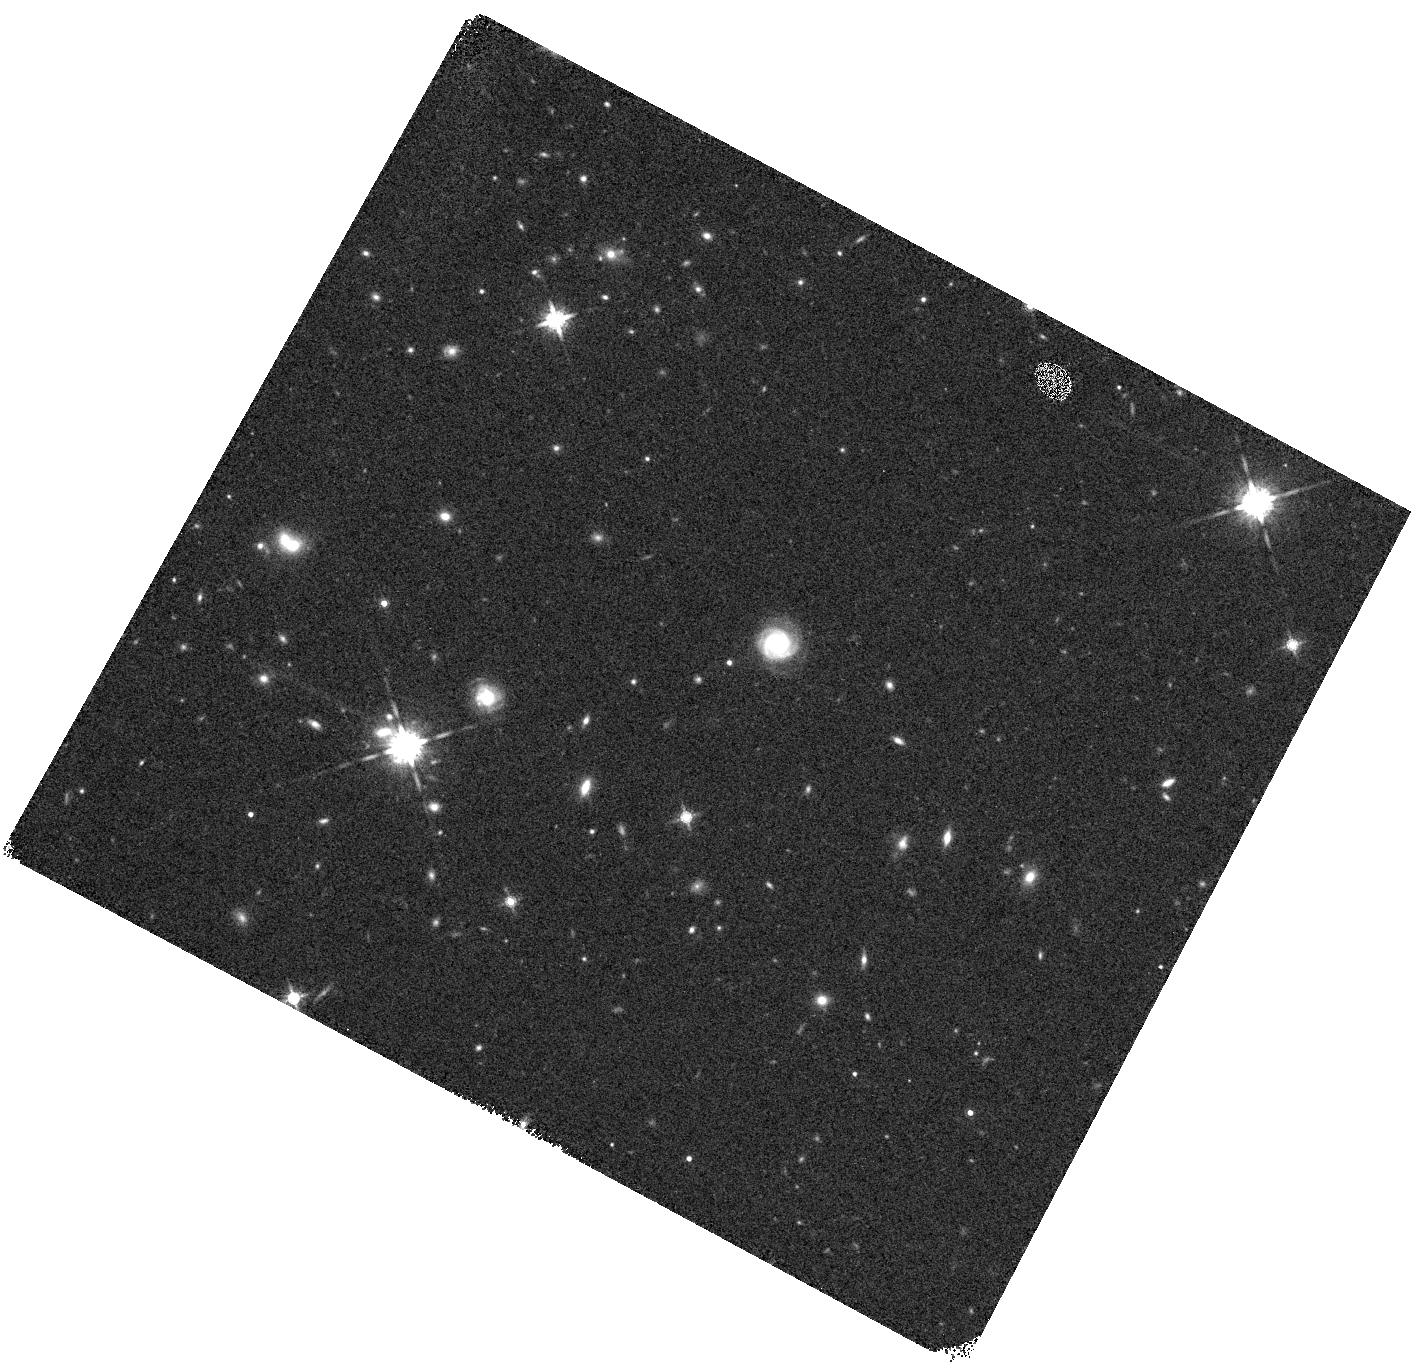
Target: COS-Z12-2. Instrument: WFC3/IR. Filter: F160W. Exposure: 7 min. Observation ID: hst_17719_08_wfc3_ir_f160w_ifge08

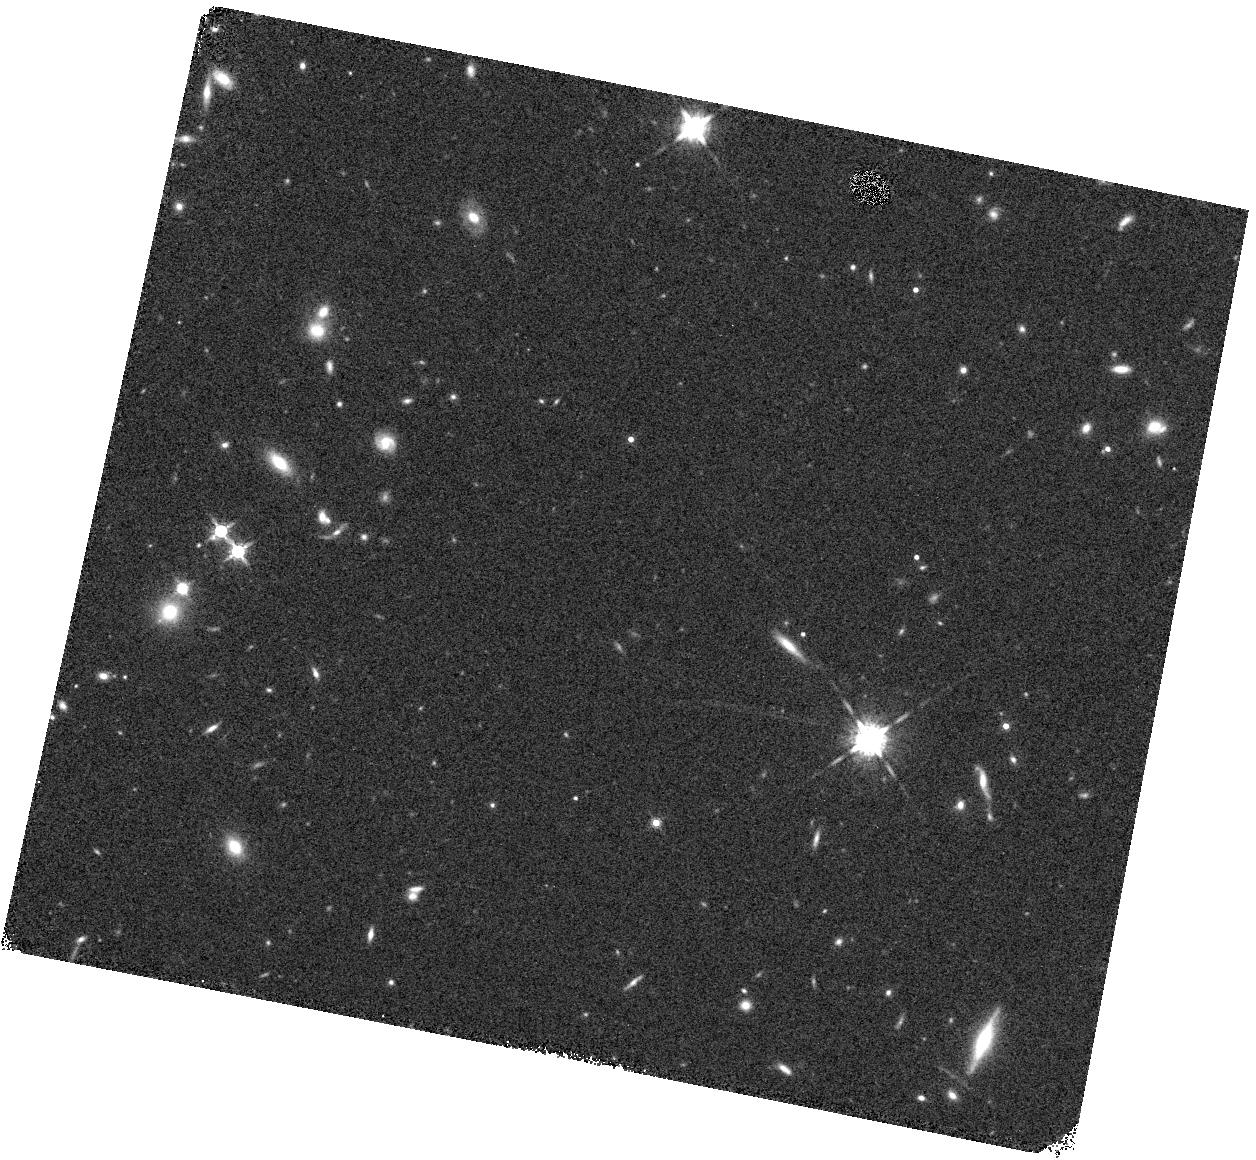
Target: COS-Z10-3. Instrument: WFC3/IR. Filter: F160W. Exposure: 6 min. Observation ID: hst_17719_11_wfc3_ir_f160w_ifge11

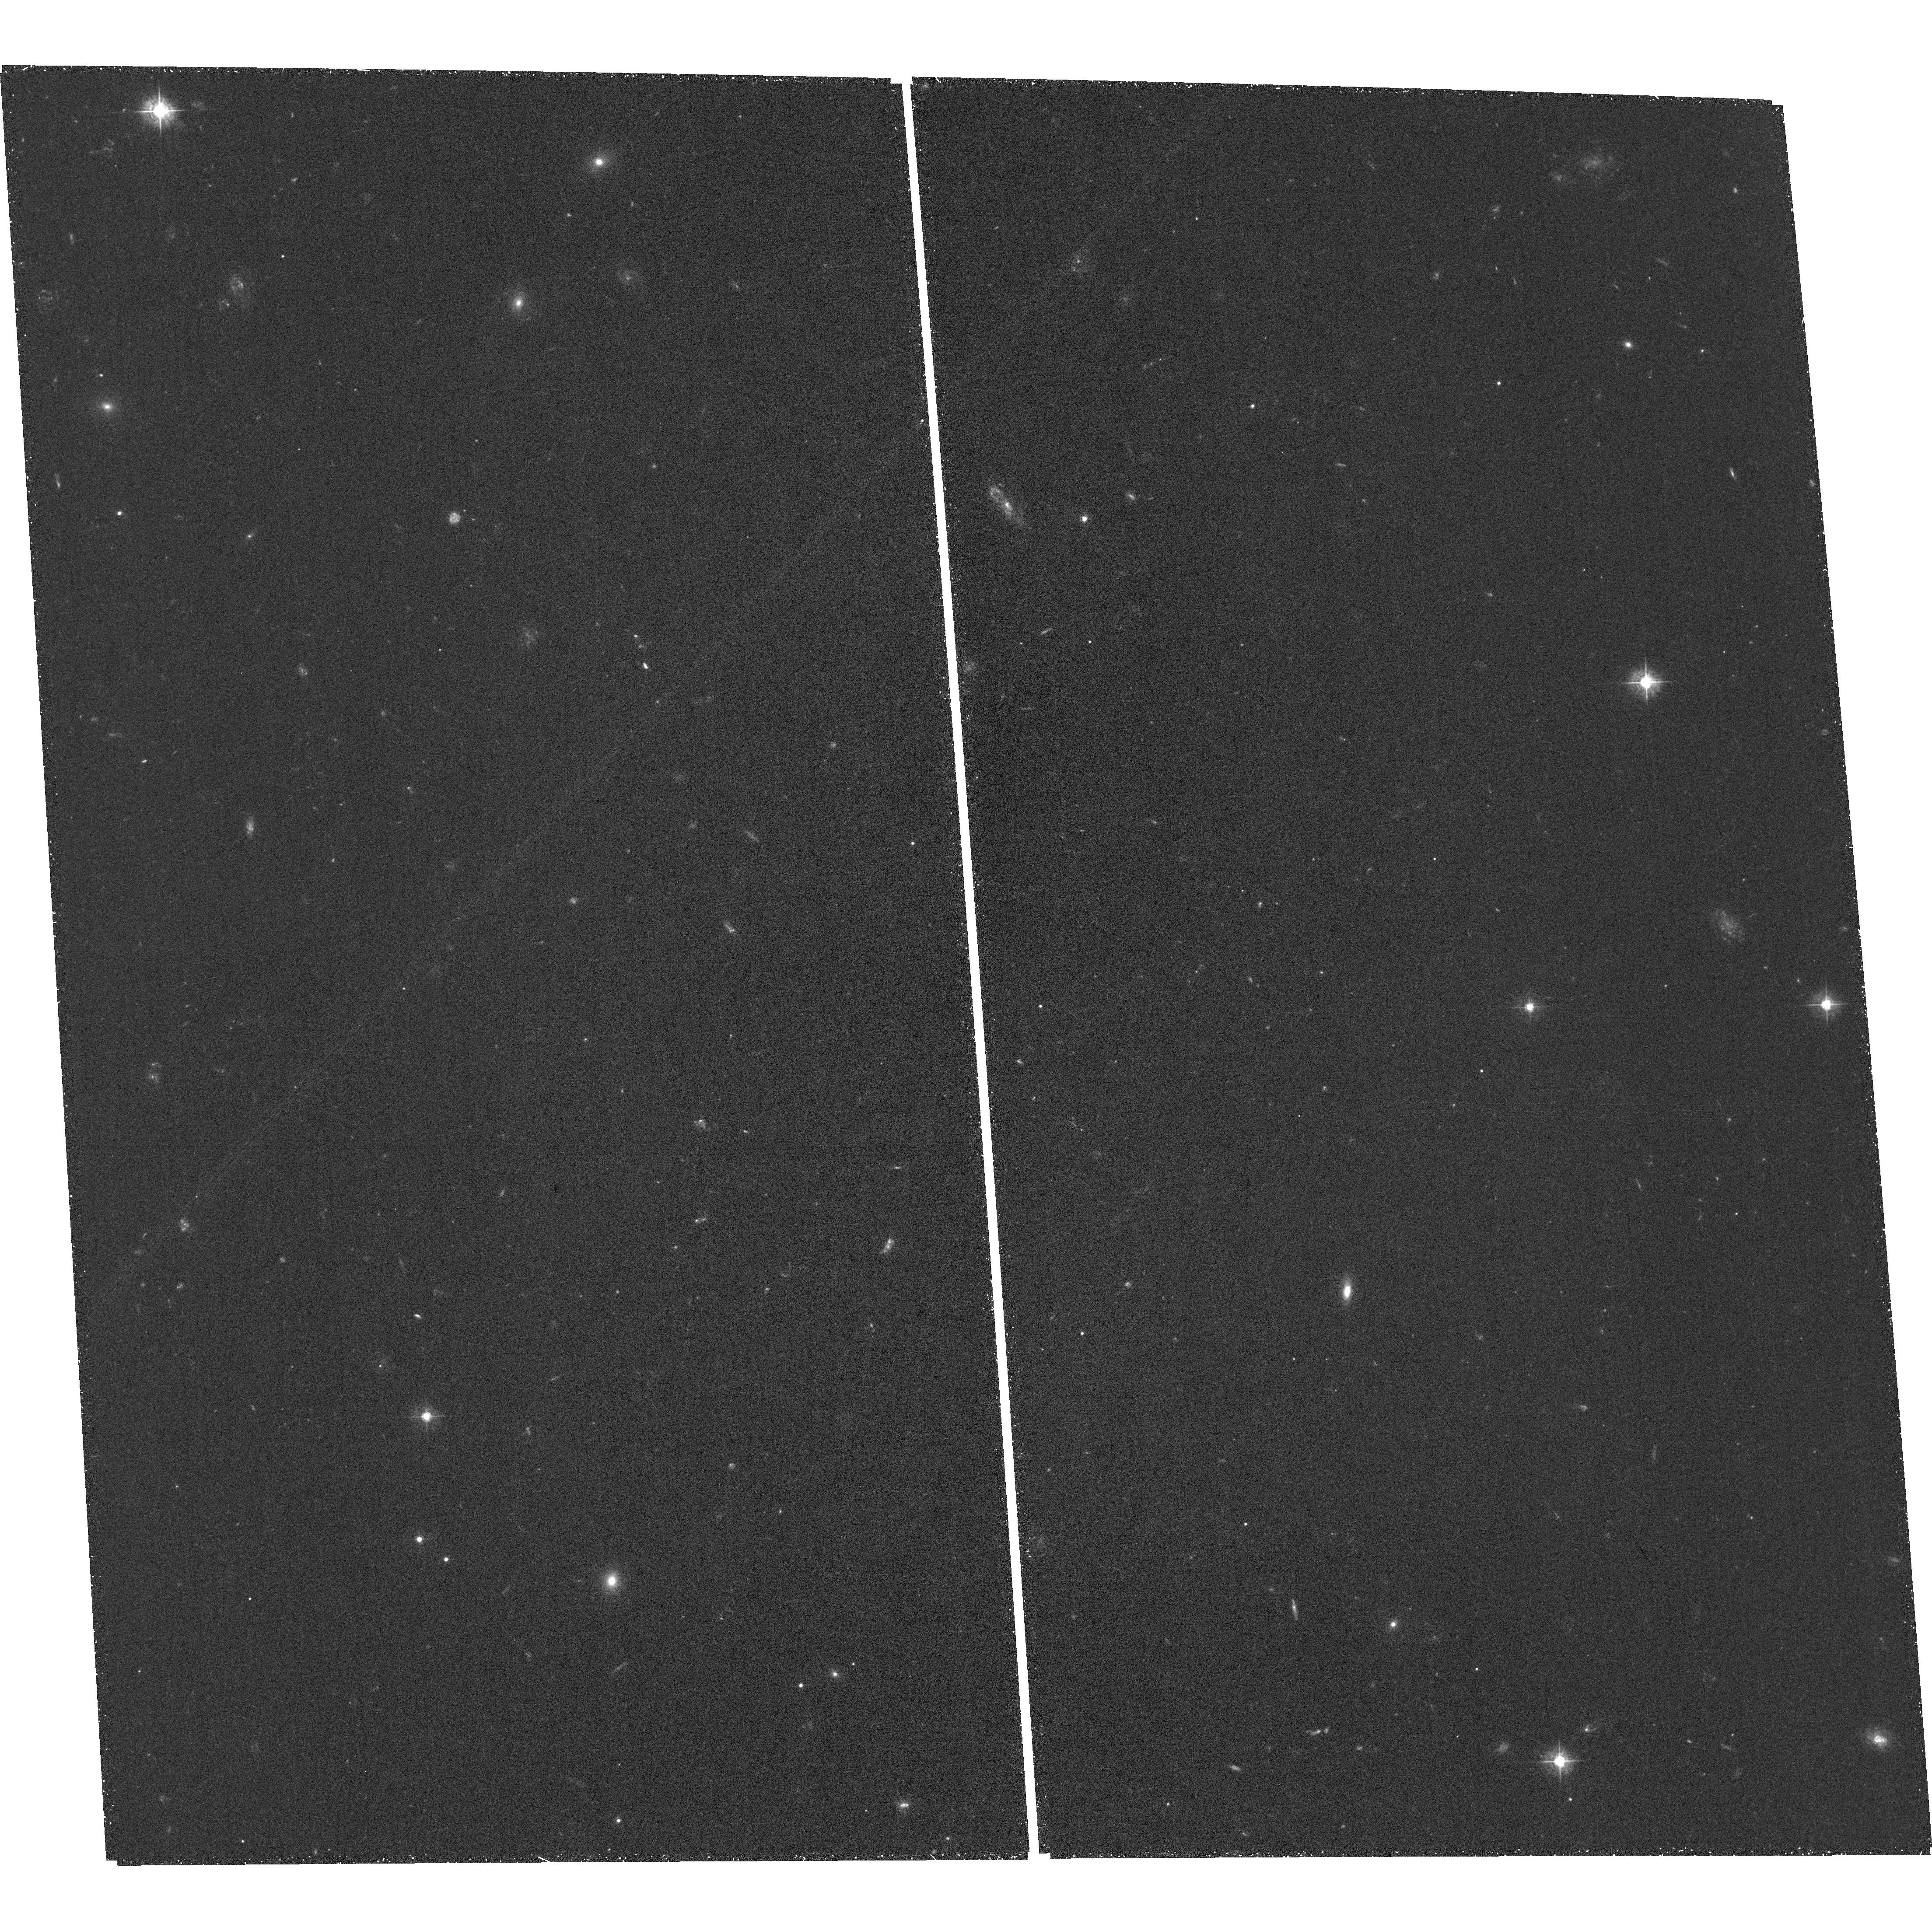
Target: field at RA 150.063°, Dec 2.044°. Instrument: ACS/WFC. Filter: F435W. Exposure: 1.3 h. Observation ID: hst_17719_01_acs_wfc_f435w_jfge01

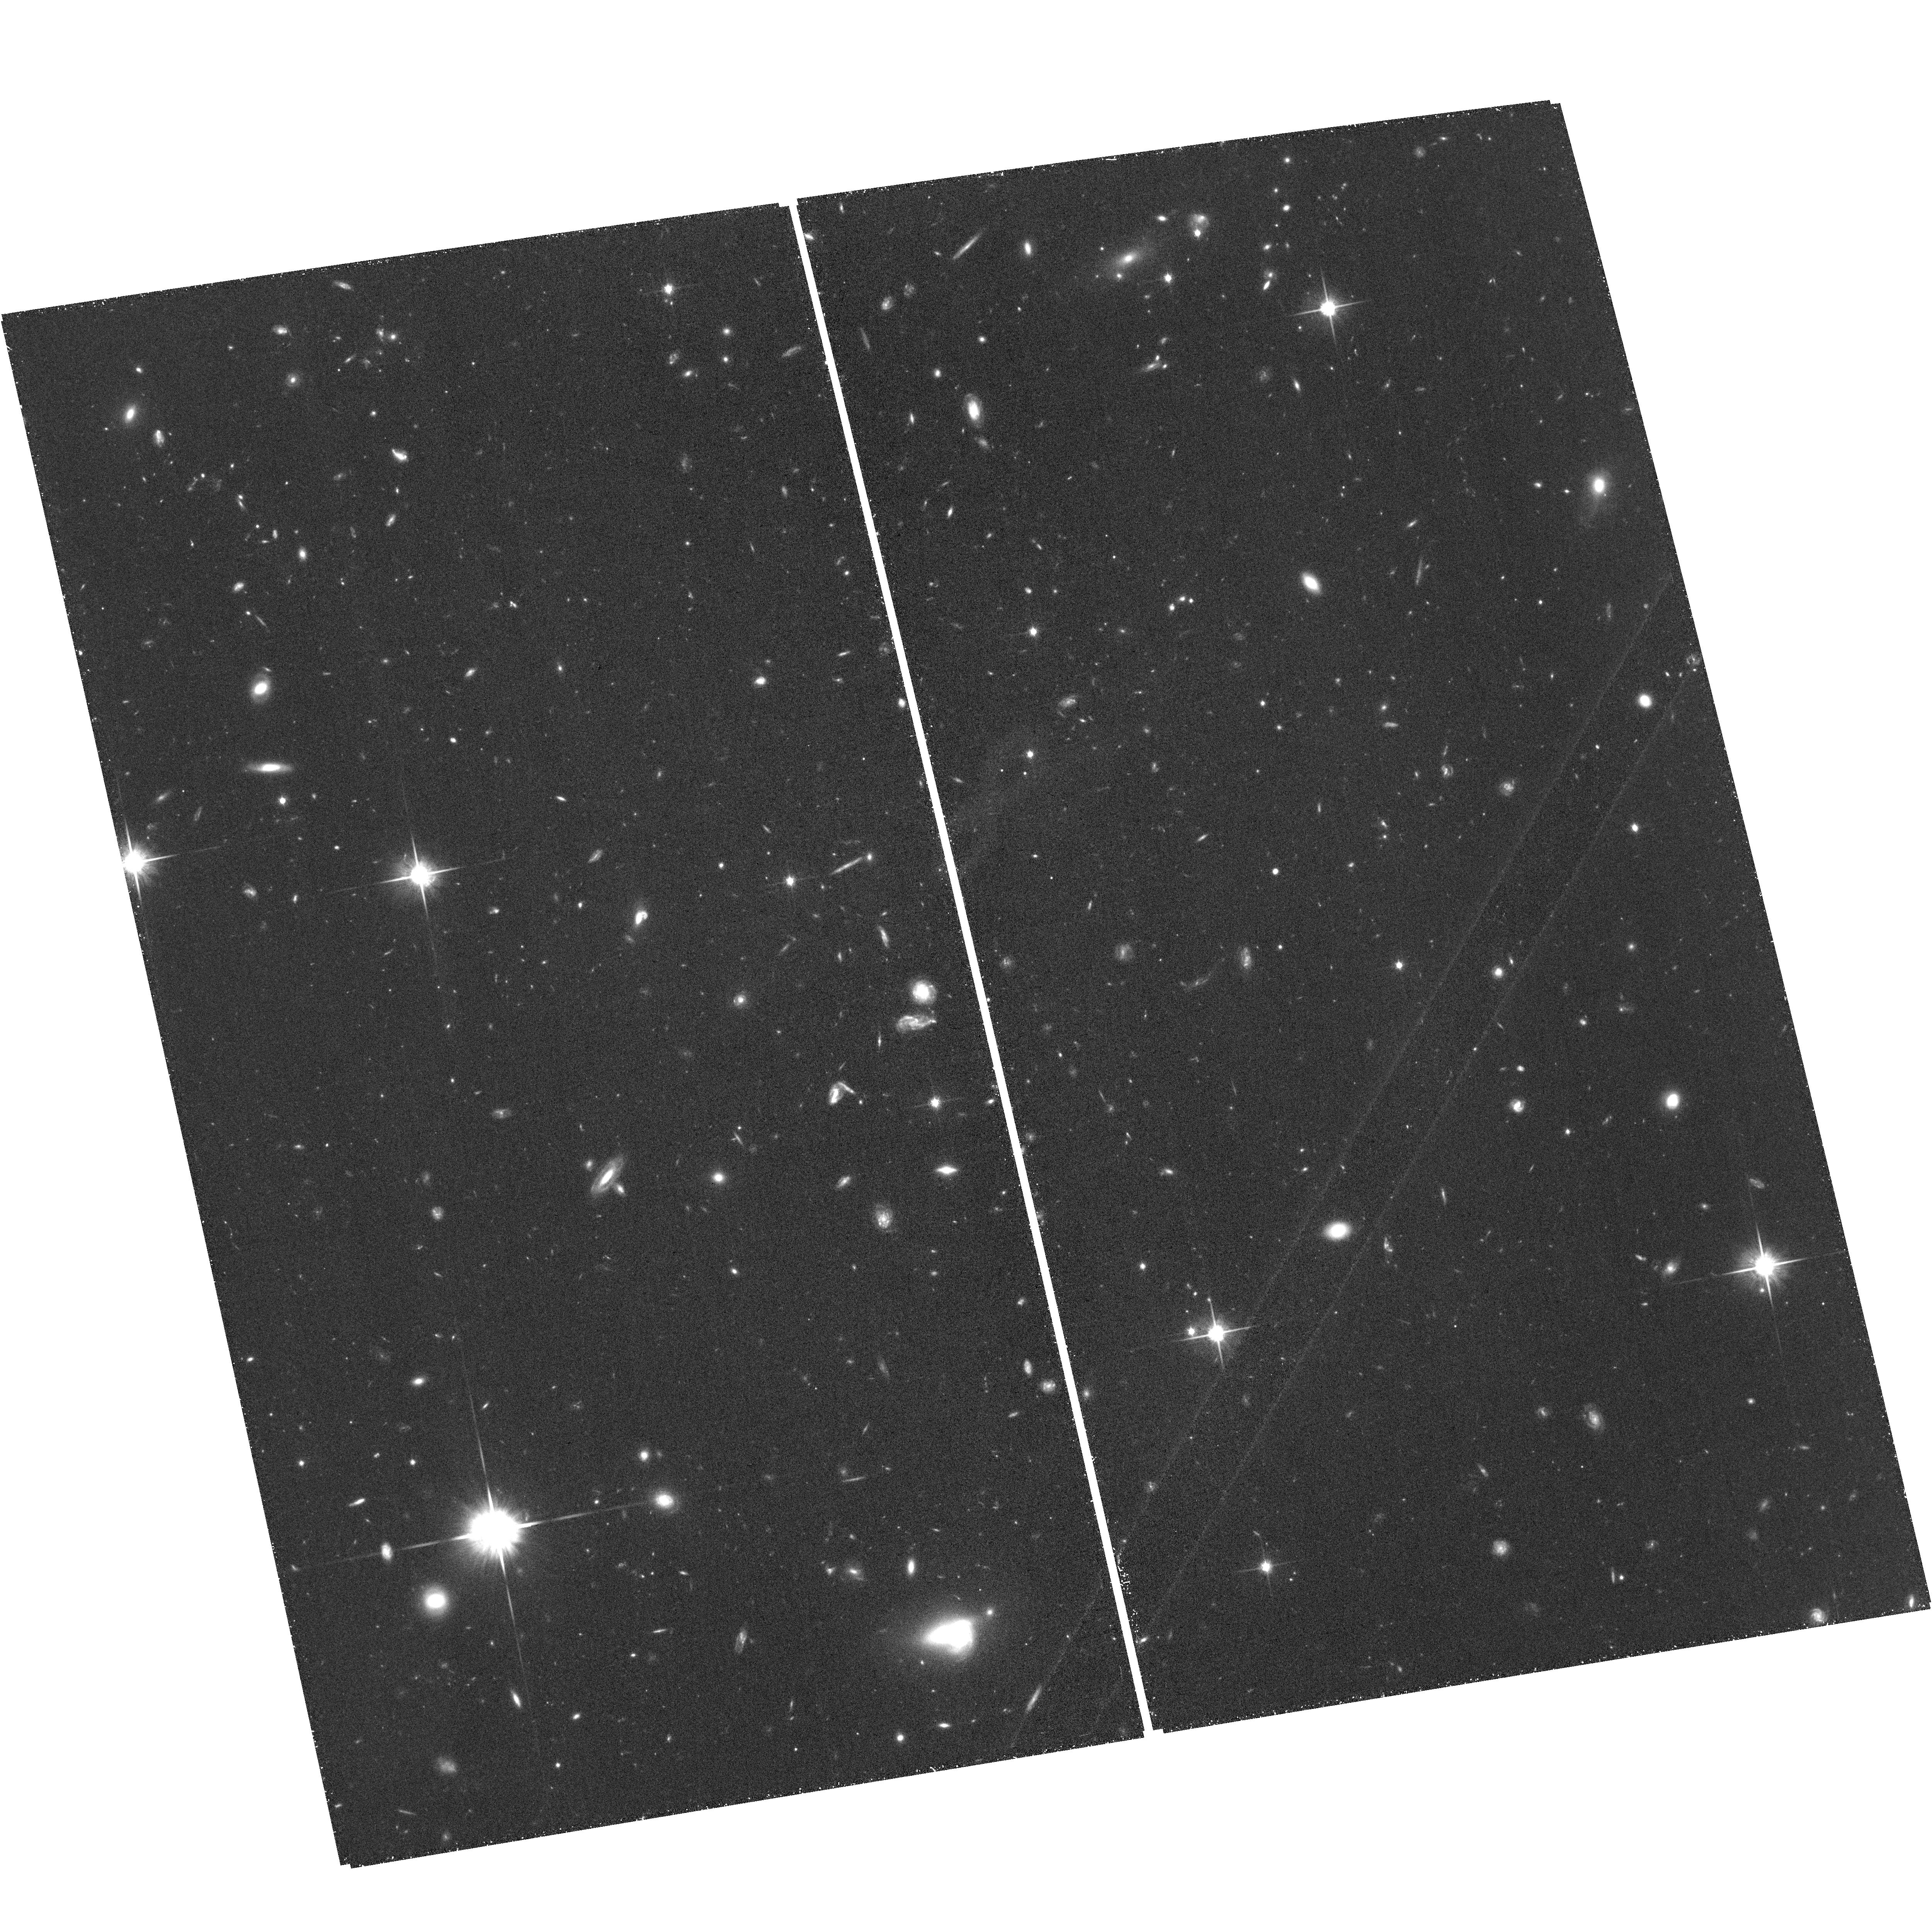
Target: field at RA 150.089°, Dec 2.506°. Instrument: ACS/WFC. Filter: F814W. Exposure: 1.3 h. Observation ID: hst_17719_06_acs_wfc_f814w_jfge06

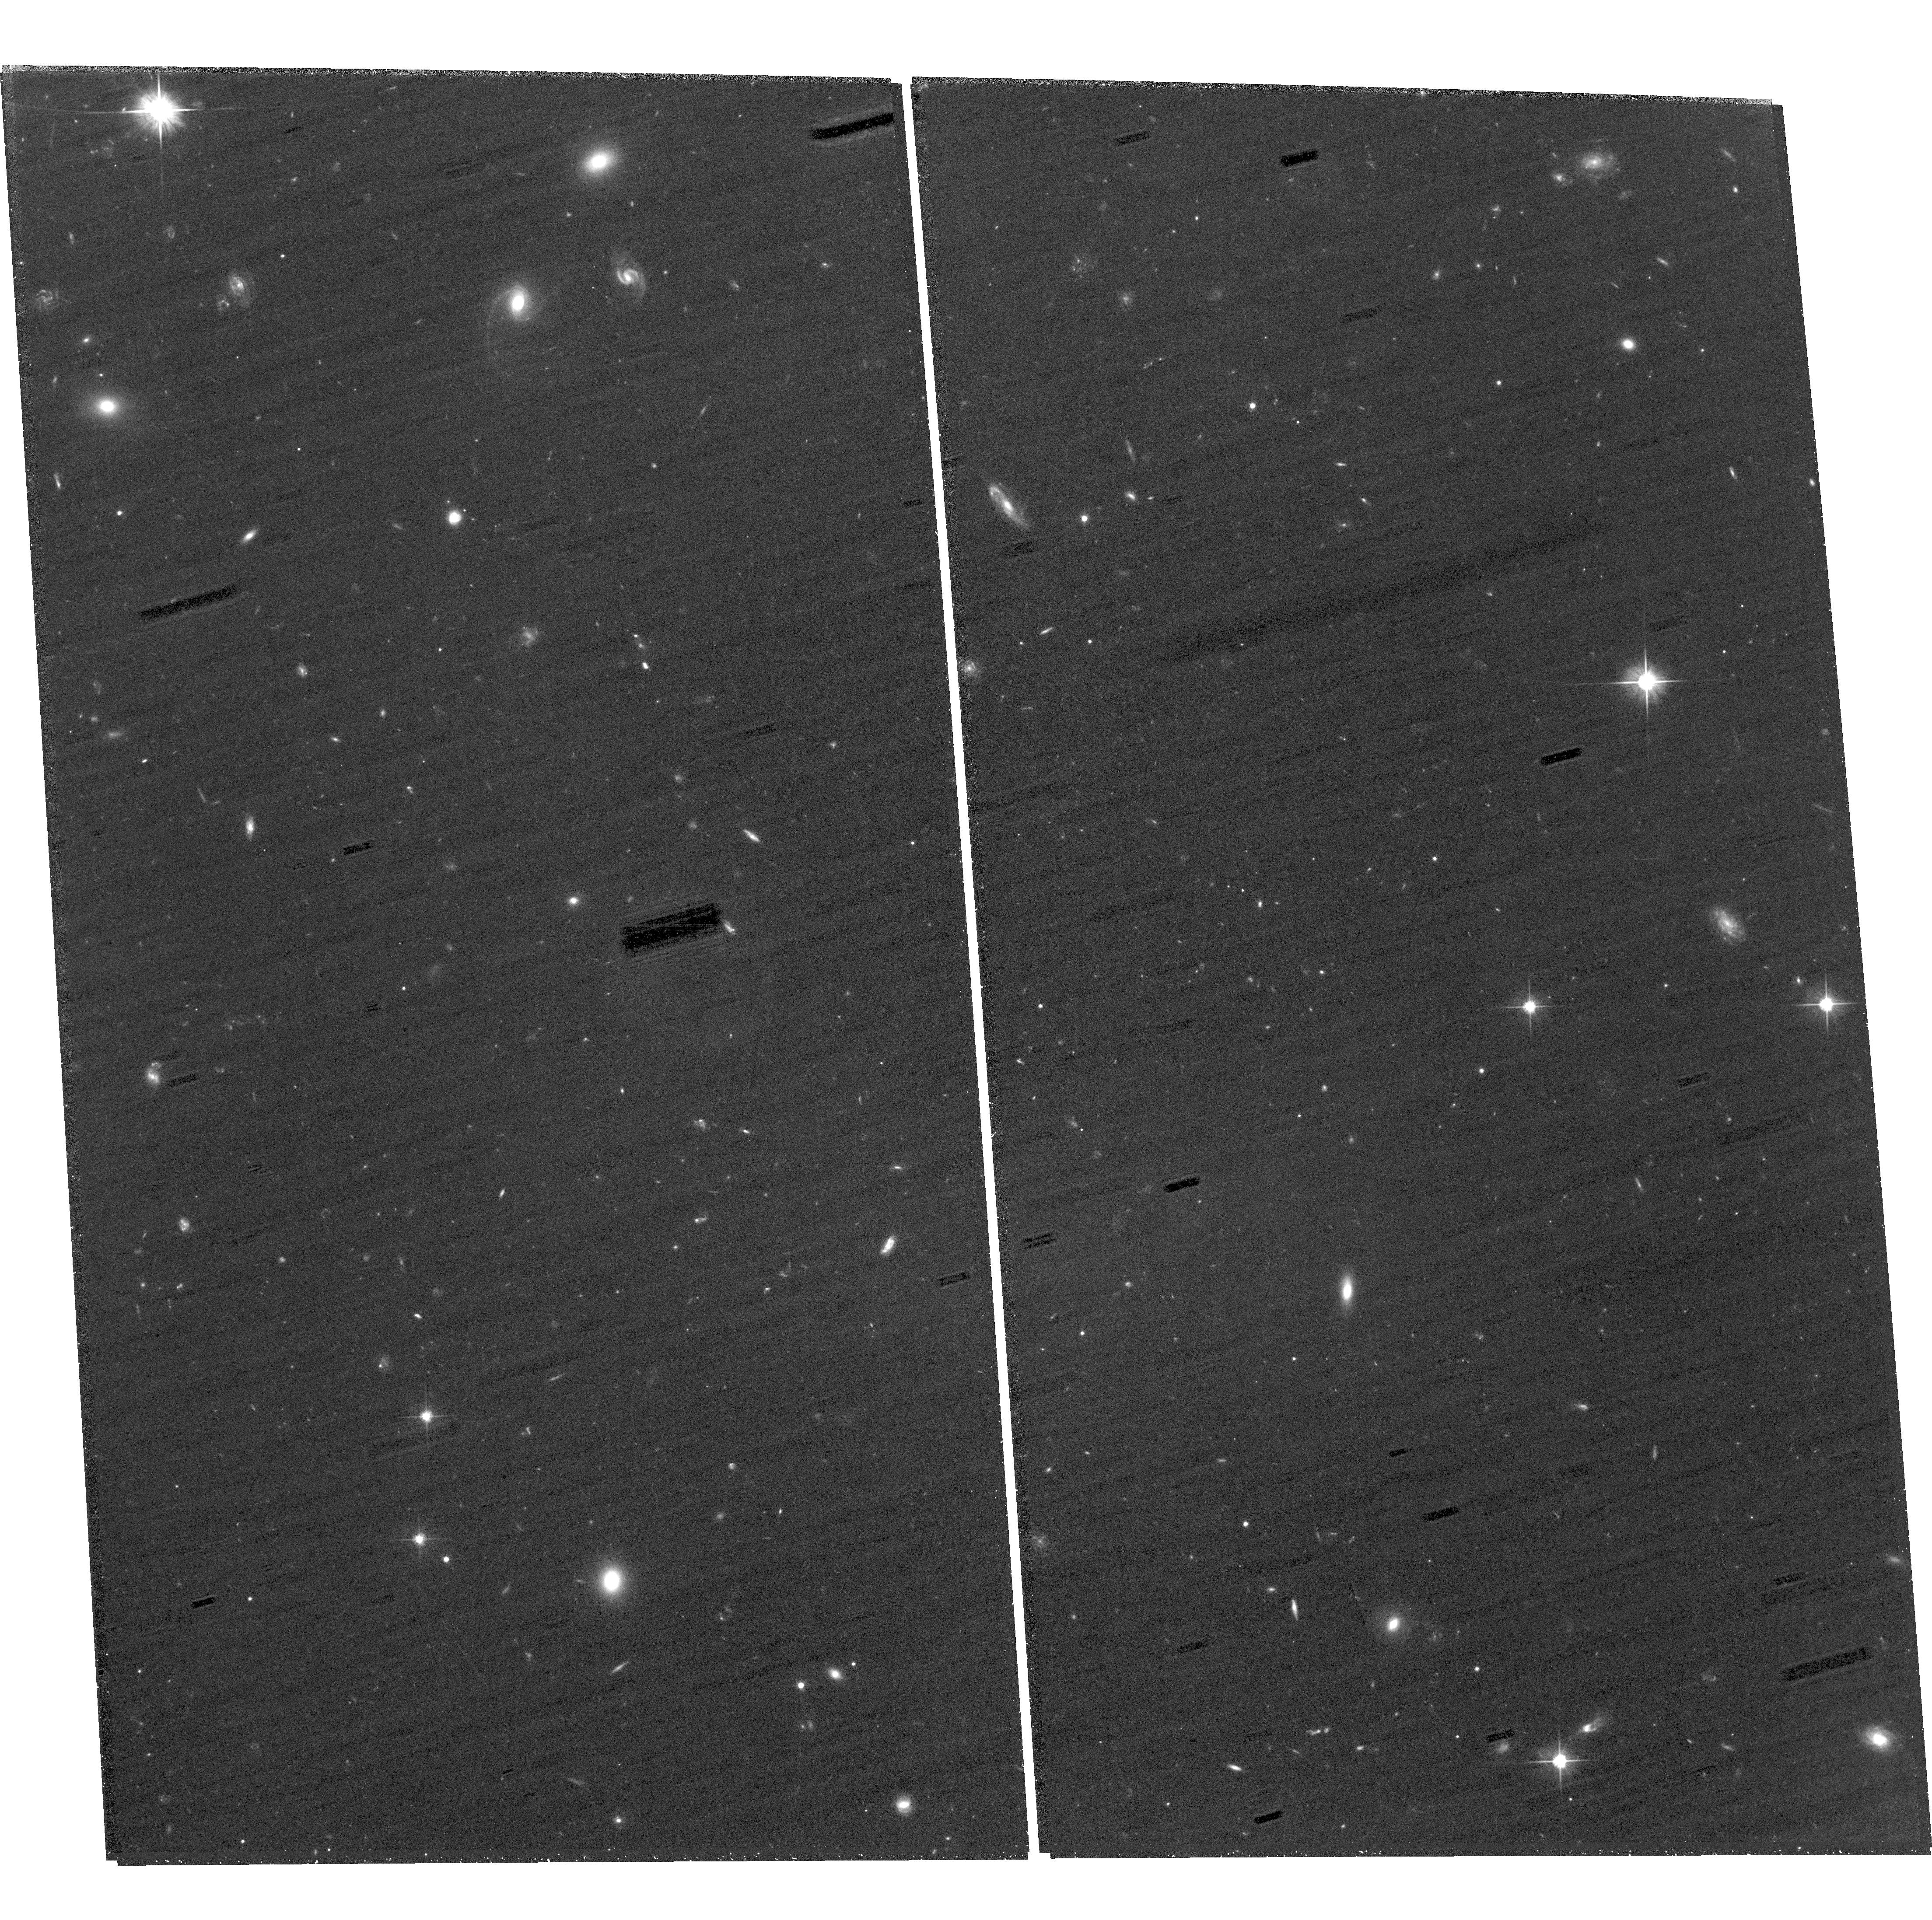
Target: field at RA 150.063°, Dec 2.044°. Instrument: ACS/WFC. Filter: F606W. Exposure: 1.1 h. Observation ID: hst_17719_02_acs_wfc_f606w_jfge02

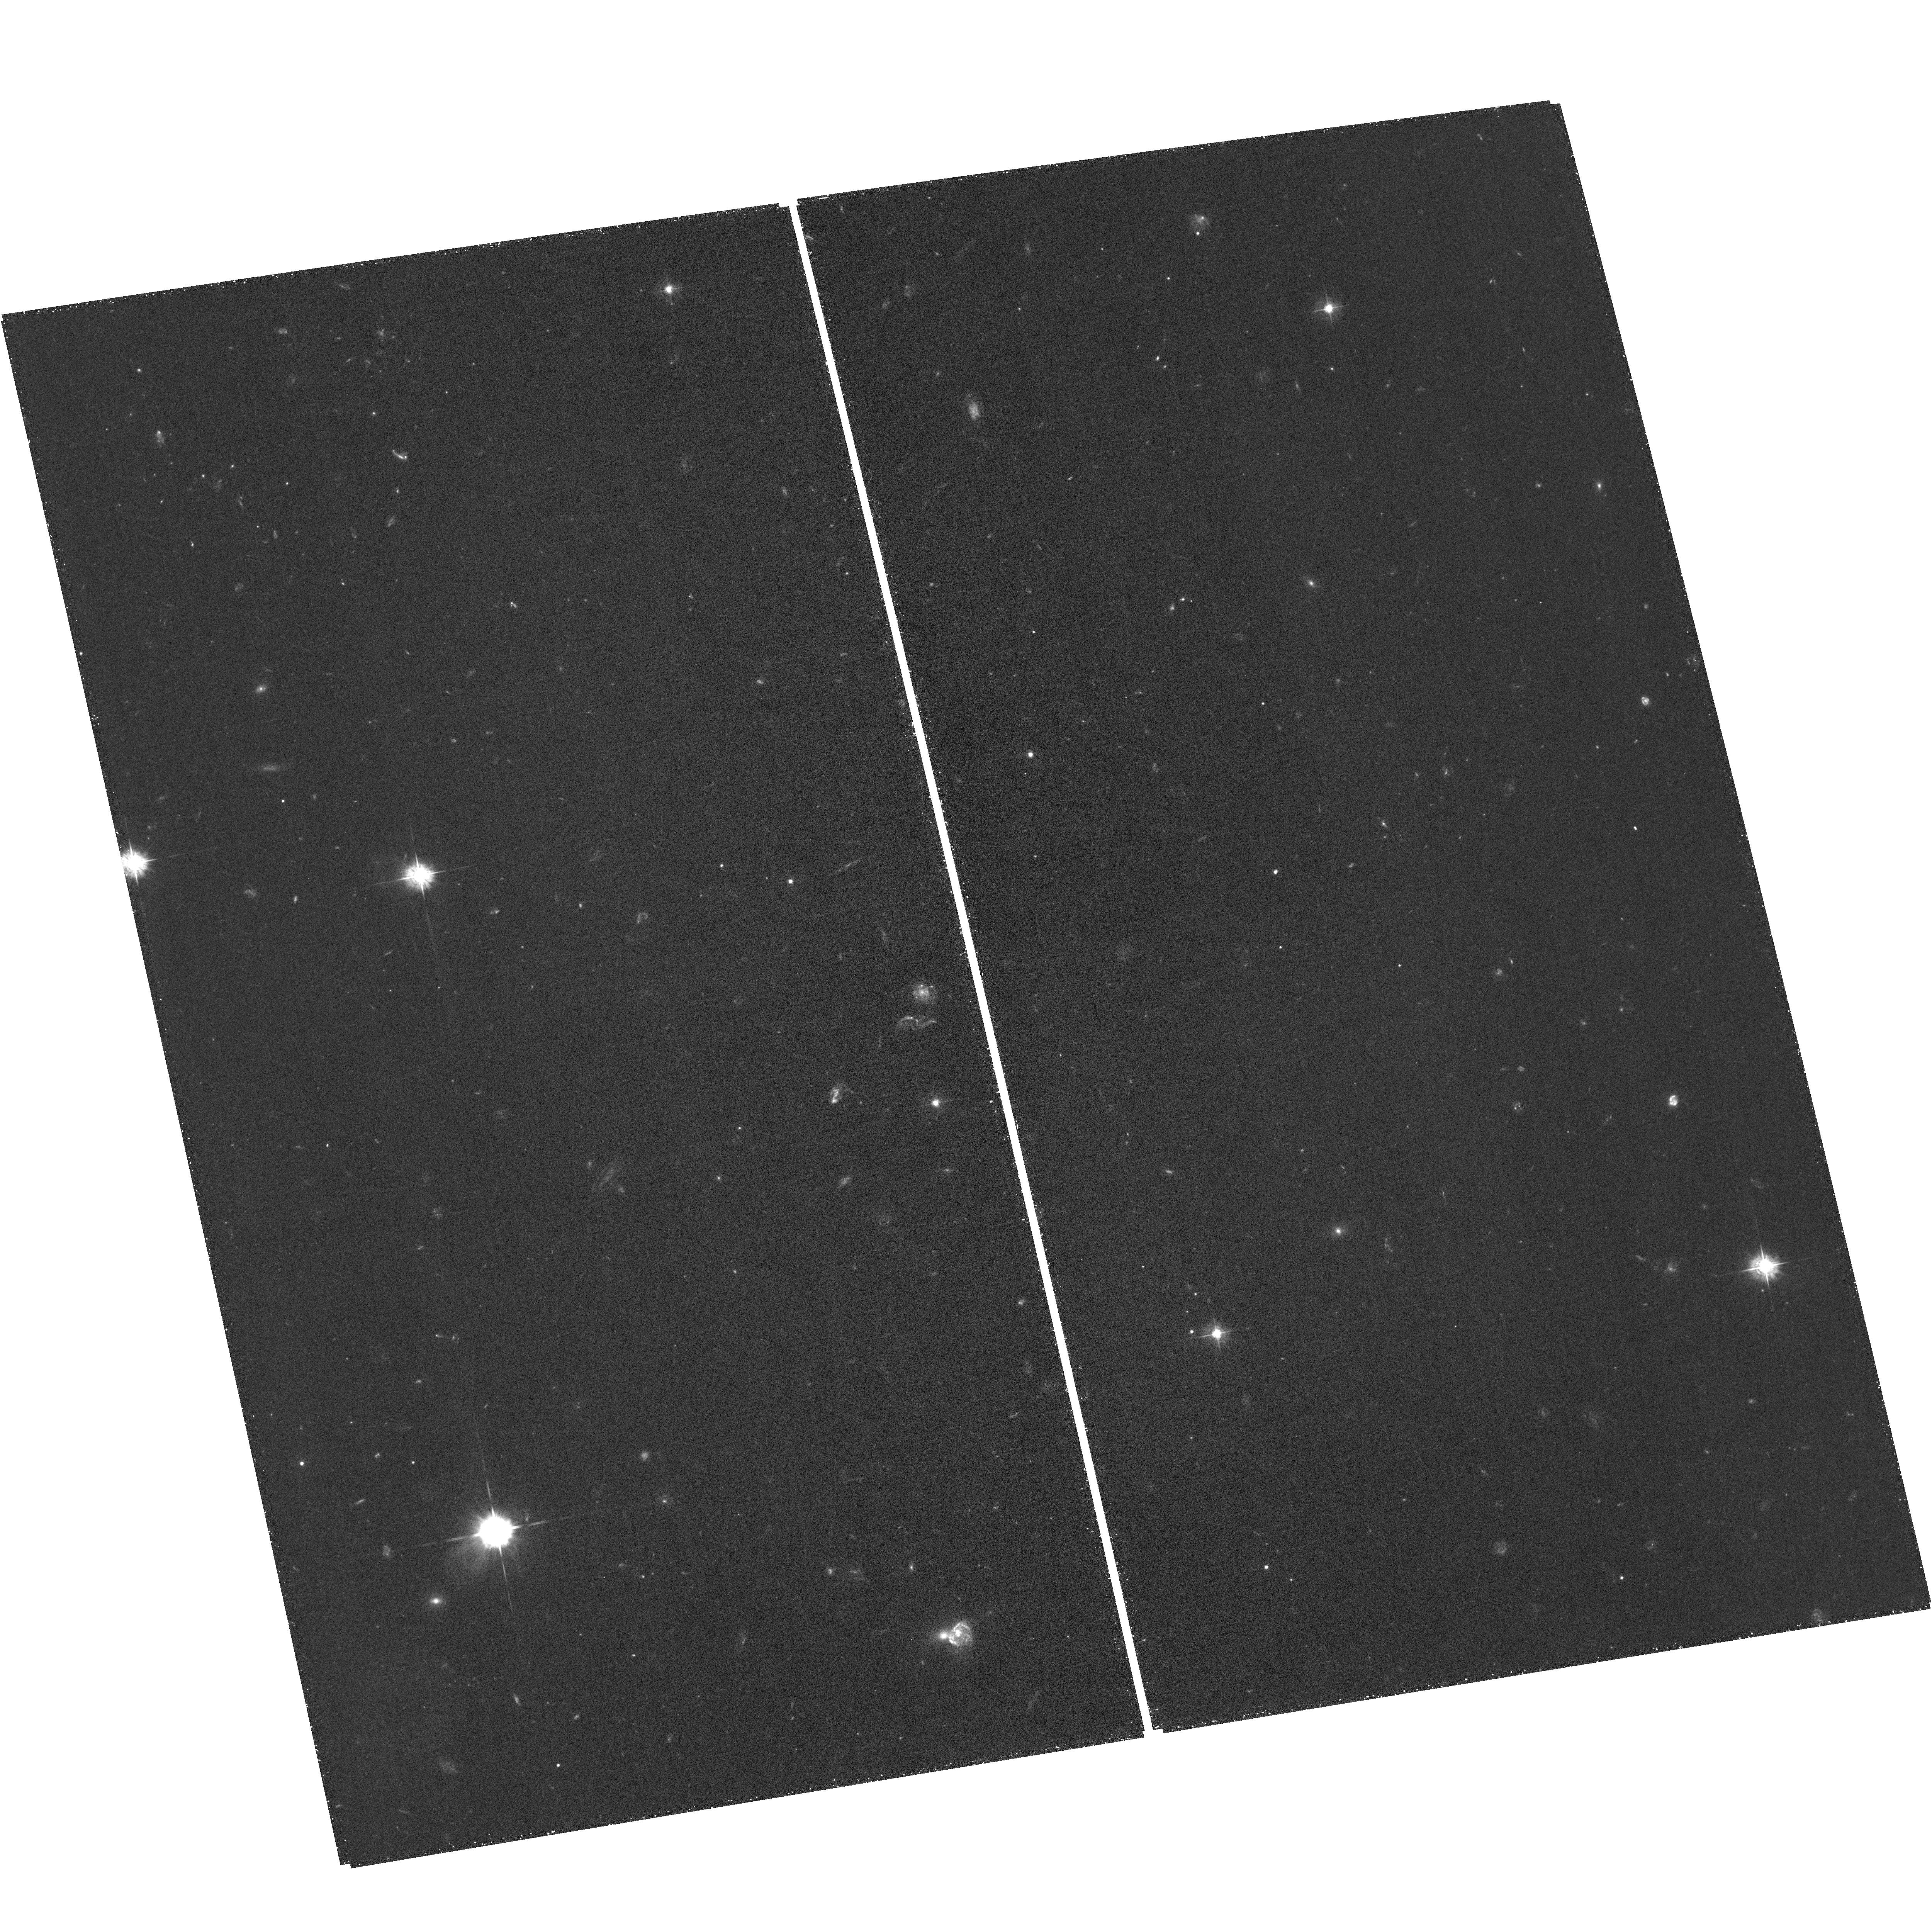
Target: field at RA 150.089°, Dec 2.506°. Instrument: ACS/WFC. Filter: F435W. Exposure: 1.3 h. Observation ID: hst_17719_04_acs_wfc_f435w_jfge04

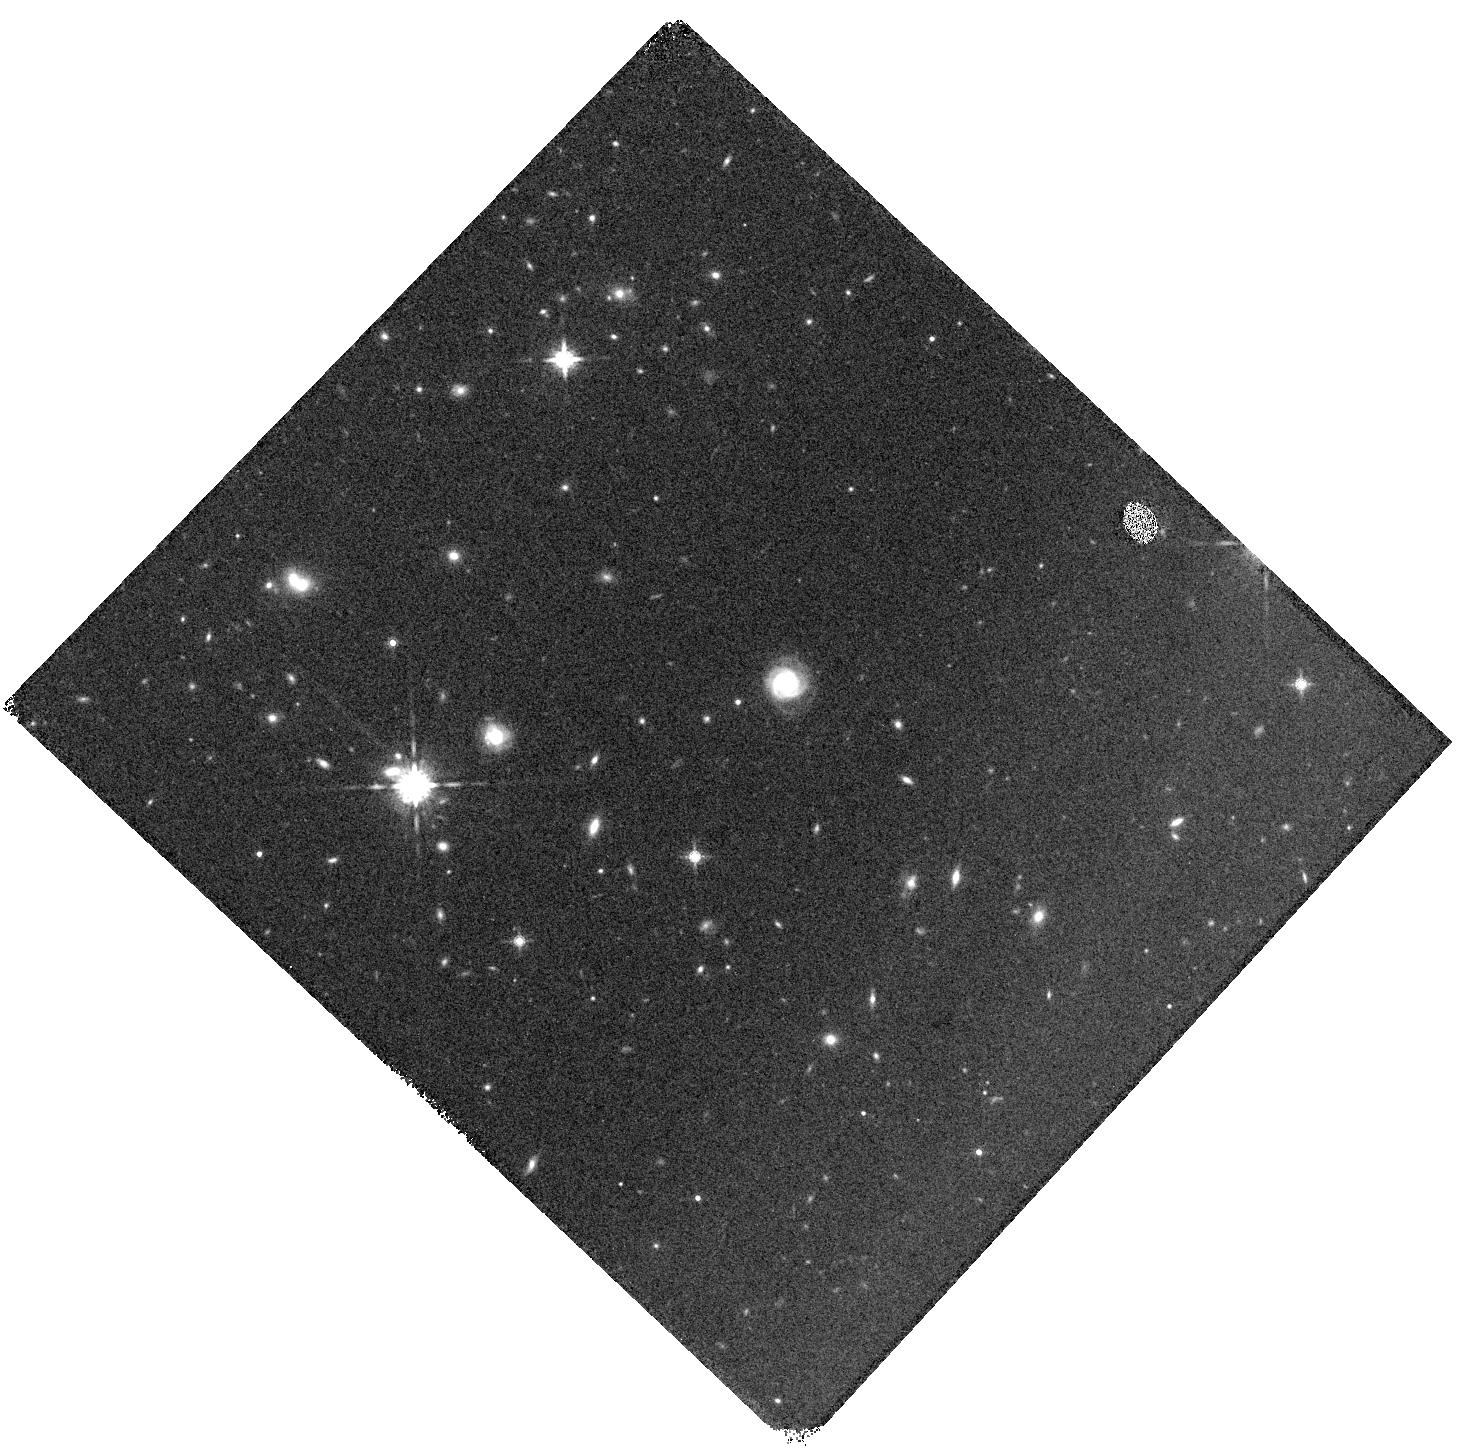
Target: COS-Z12-2. Instrument: WFC3/IR. Filter: F160W. Exposure: 7 min. Observation ID: hst_17719_03_wfc3_ir_f160w_ifge03

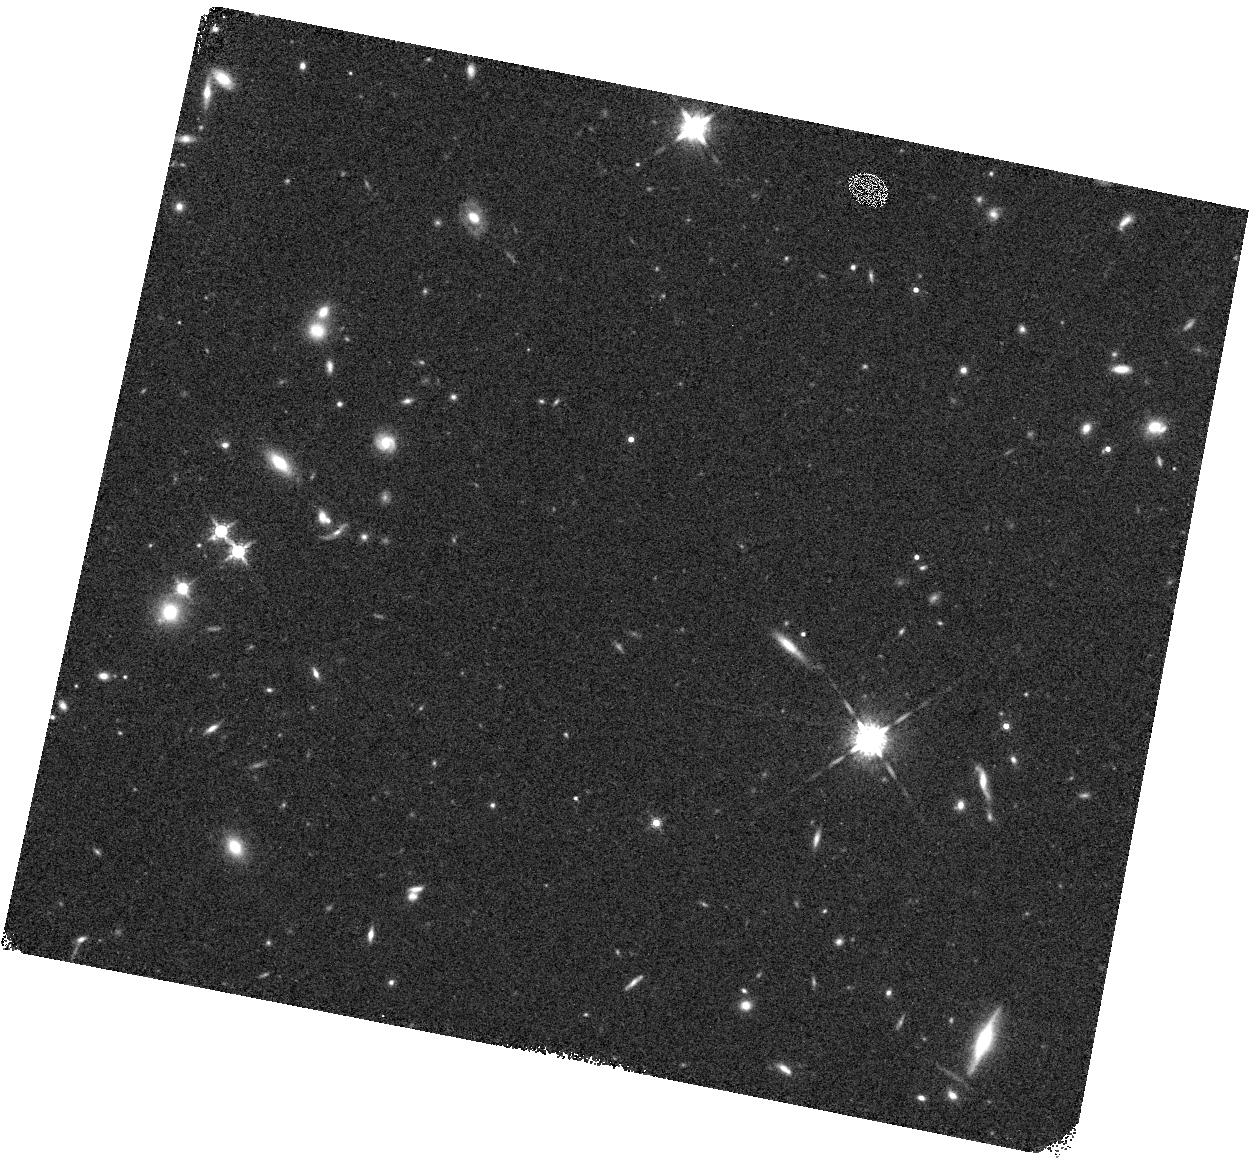
Target: COS-Z10-3. Instrument: WFC3/IR. Filter: F160W. Exposure: 7 min. Observation ID: hst_17719_10_wfc3_ir_f160w_ifge10

Brighter than GN-z11? Grism Observations of the brightest z~11 Candidates found in COSMOS-Web (PI: Franco, Maximilien)

We have searched in the widest-field JWST survey (>0.5deg2) for rare, extremely bright high redshift candidates and we have identified several dozen candidates at z>10. Among these, two candidates could potentially surpass the brightness of GN-z11 (Oesch et al. 2016), the archetype "extremely bright" galaxy which happens to be the most luminous and distant galaxy ever found by HST with an absolute magnitude (M_UV) of -21.50 and a spectroscopic redshift of 10.6 (Bunker et al. 2023). We have found two spatially compact and isolated candidates at z~11 that we propose to target for WFC3/IR G141 grism observations. They are extremely bright, 10-50x brighter than other JWST sources at similar redshifts. With these observations we expect to distinguish between possible low-z interlopers (with strong emission lines) and a genuine z>10 source (via a Lyman break). This would allow us to ascertain the extent to which GN-z11 is unique or representative of these galaxies, and to unravel how these galaxies could form such substantial stellar mass only 500 million years after the Big Bang, challenging our current cosmological models. The confirmation of even one of these candidates is vital for testing these scenarios. However, without spectroscopy, definitive conclusions remain elusive, as the possibility of contamination from a low-redshift source with unusually strong emission lines cannot be entirely ruled out.